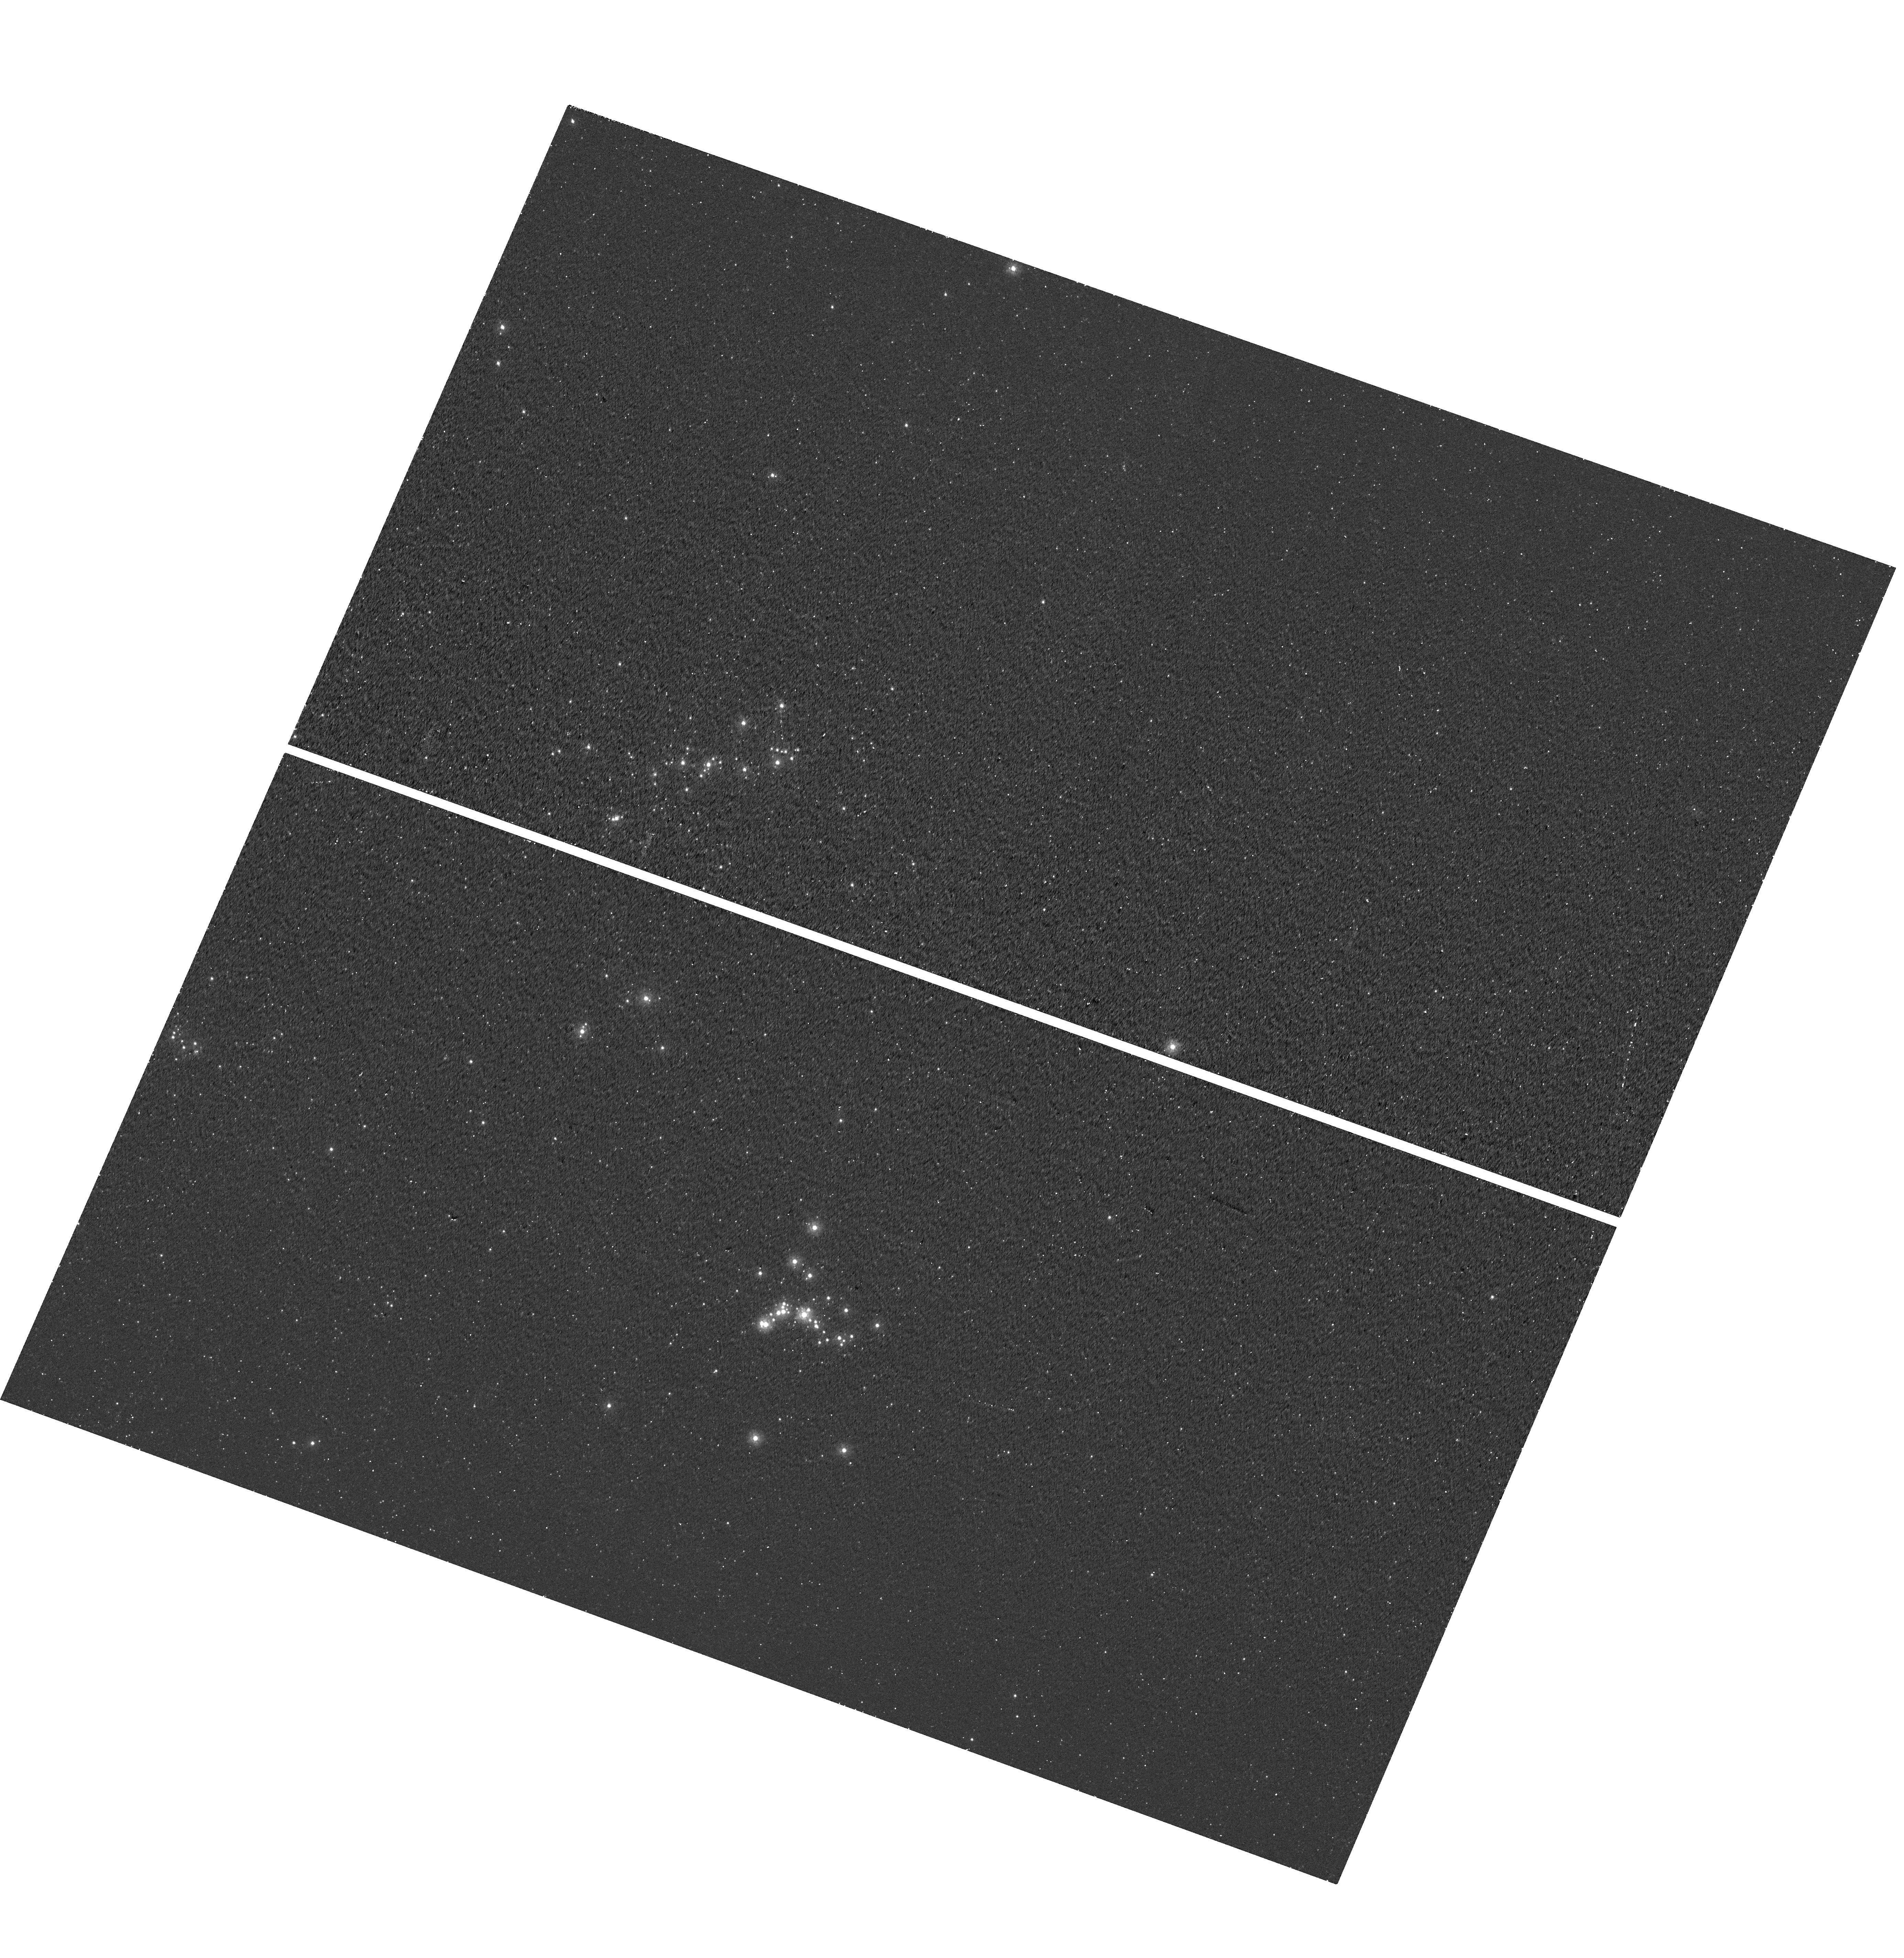
Target: MCA1-B
Instrument: WFC3/UVIS
Filter: F225W
Exposure: 25 min
Observation ID: hst_15855_01_wfc3_uvis_f225w_ie3101

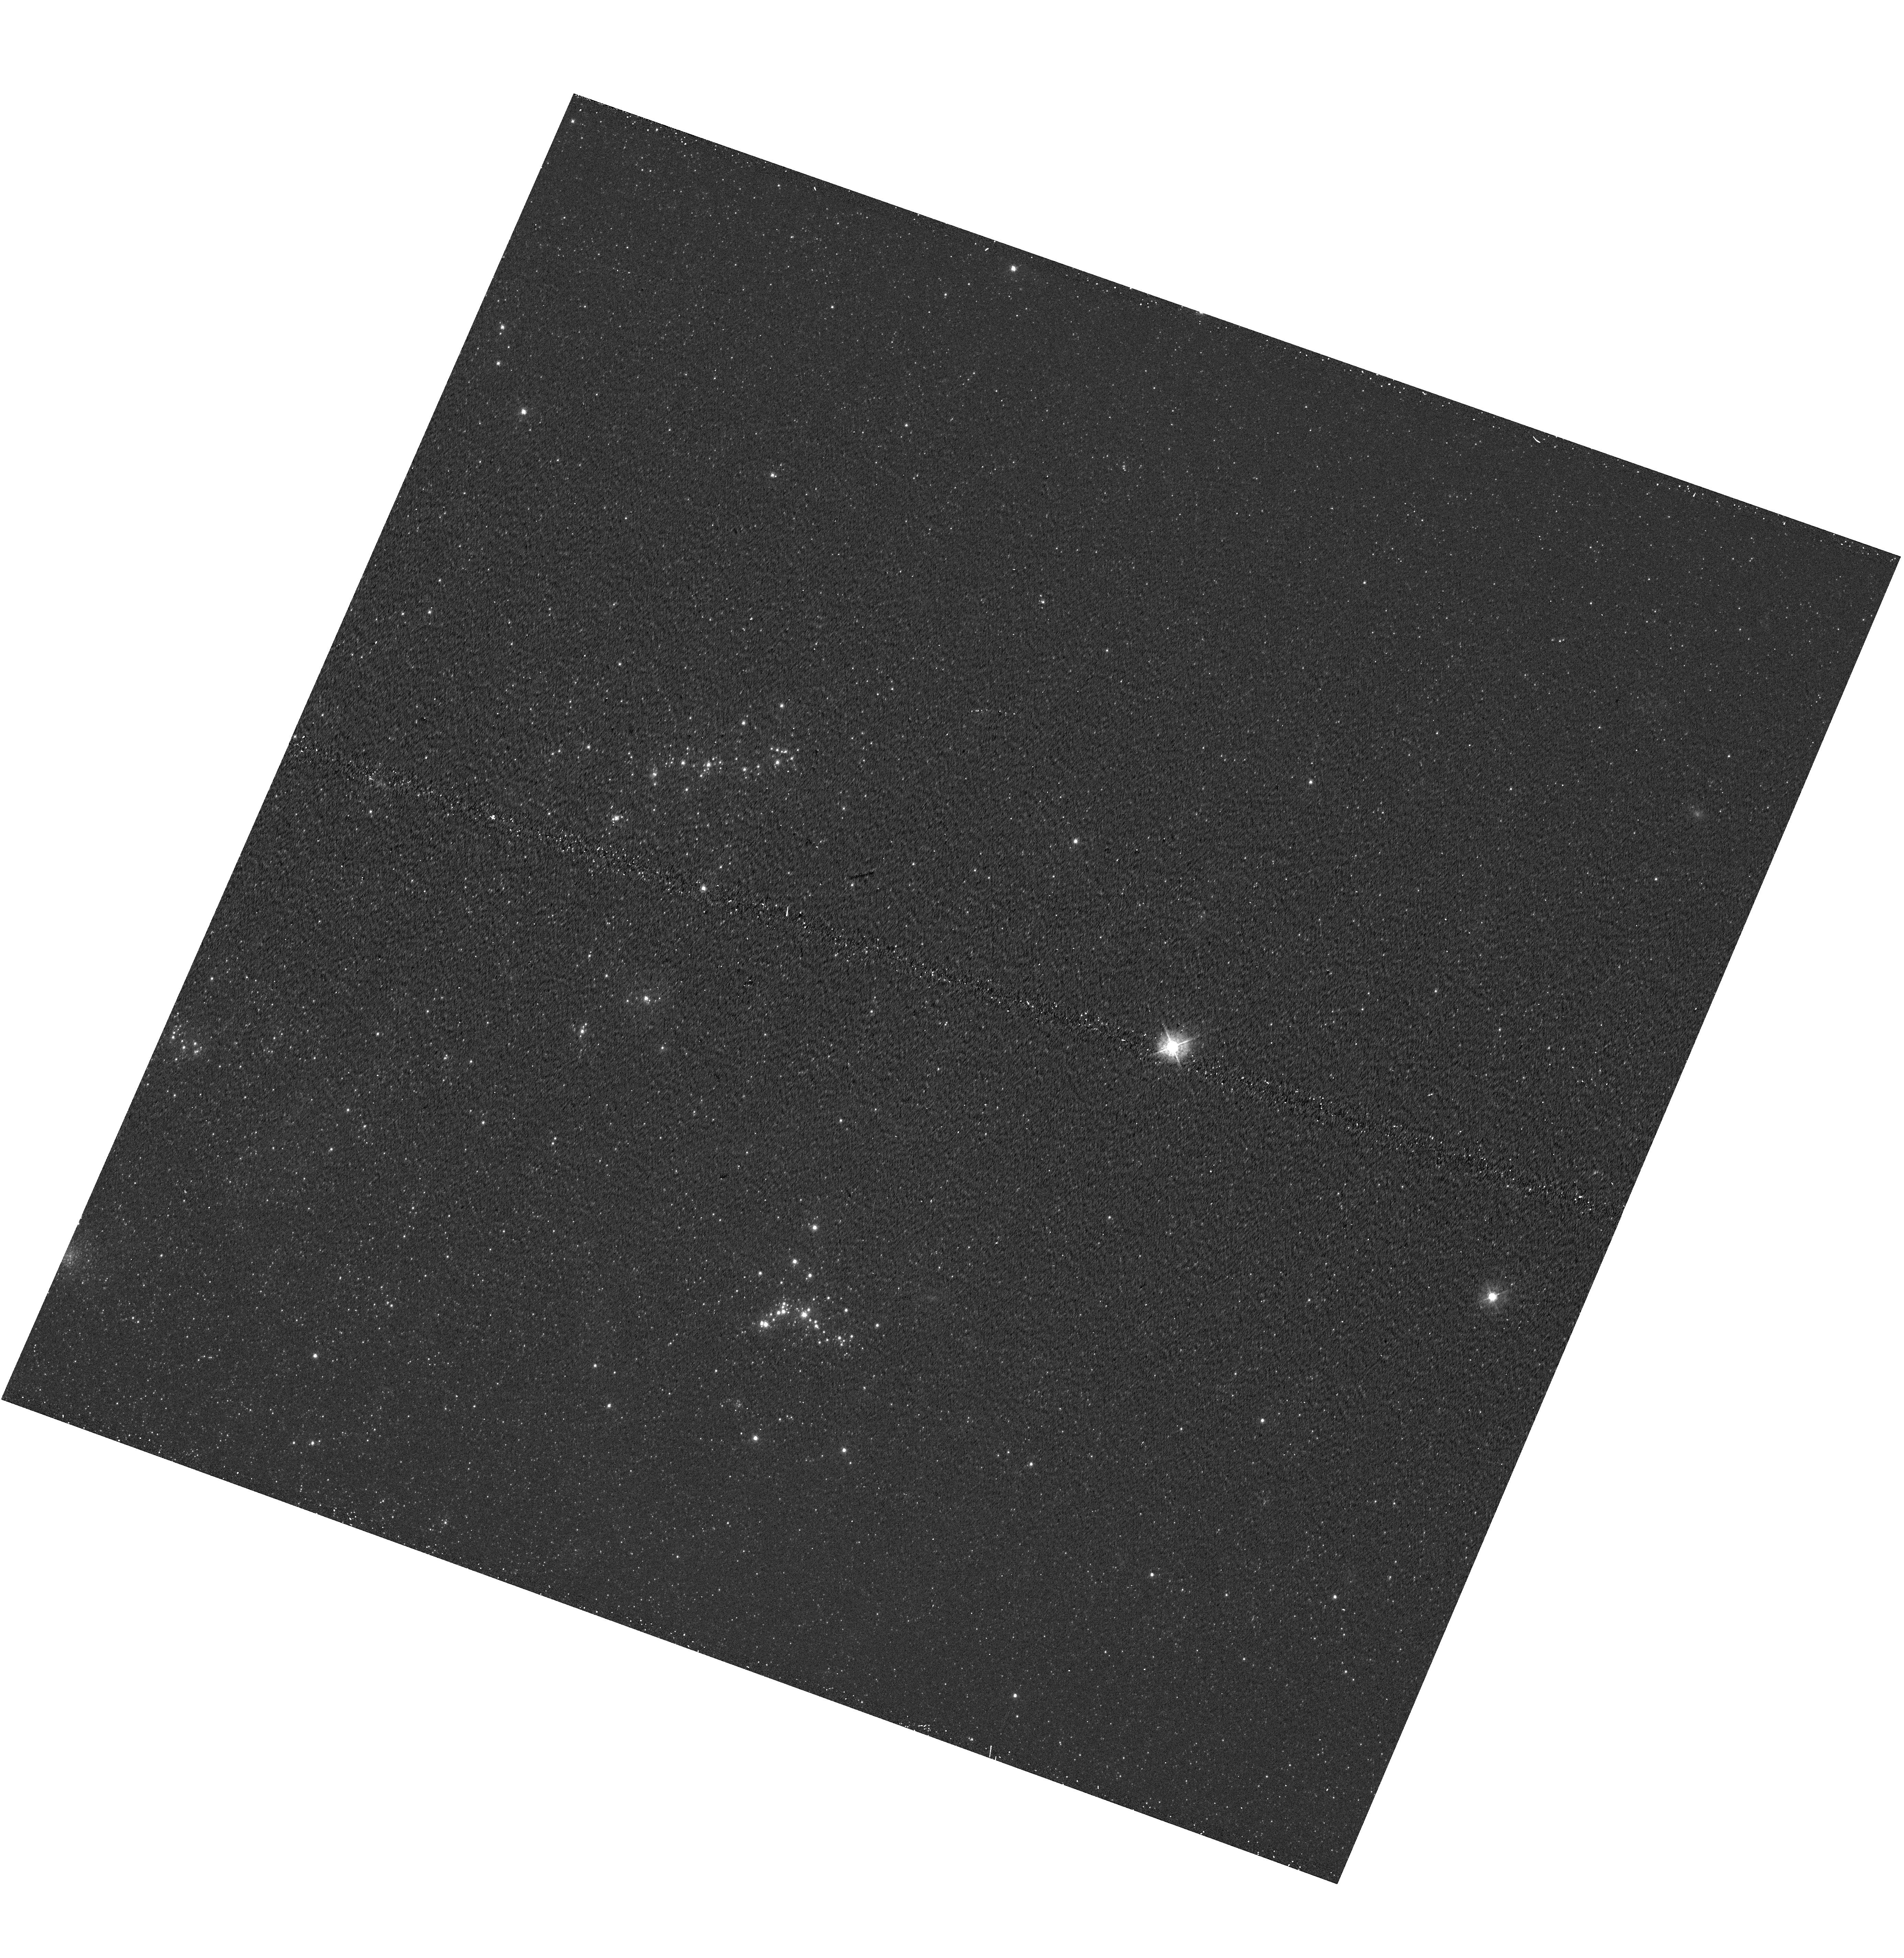
Target: MCA1-B
Instrument: WFC3/UVIS
Filter: F438W
Exposure: 11 min
Observation ID: hst_15855_01_wfc3_uvis_f438w_ie3101

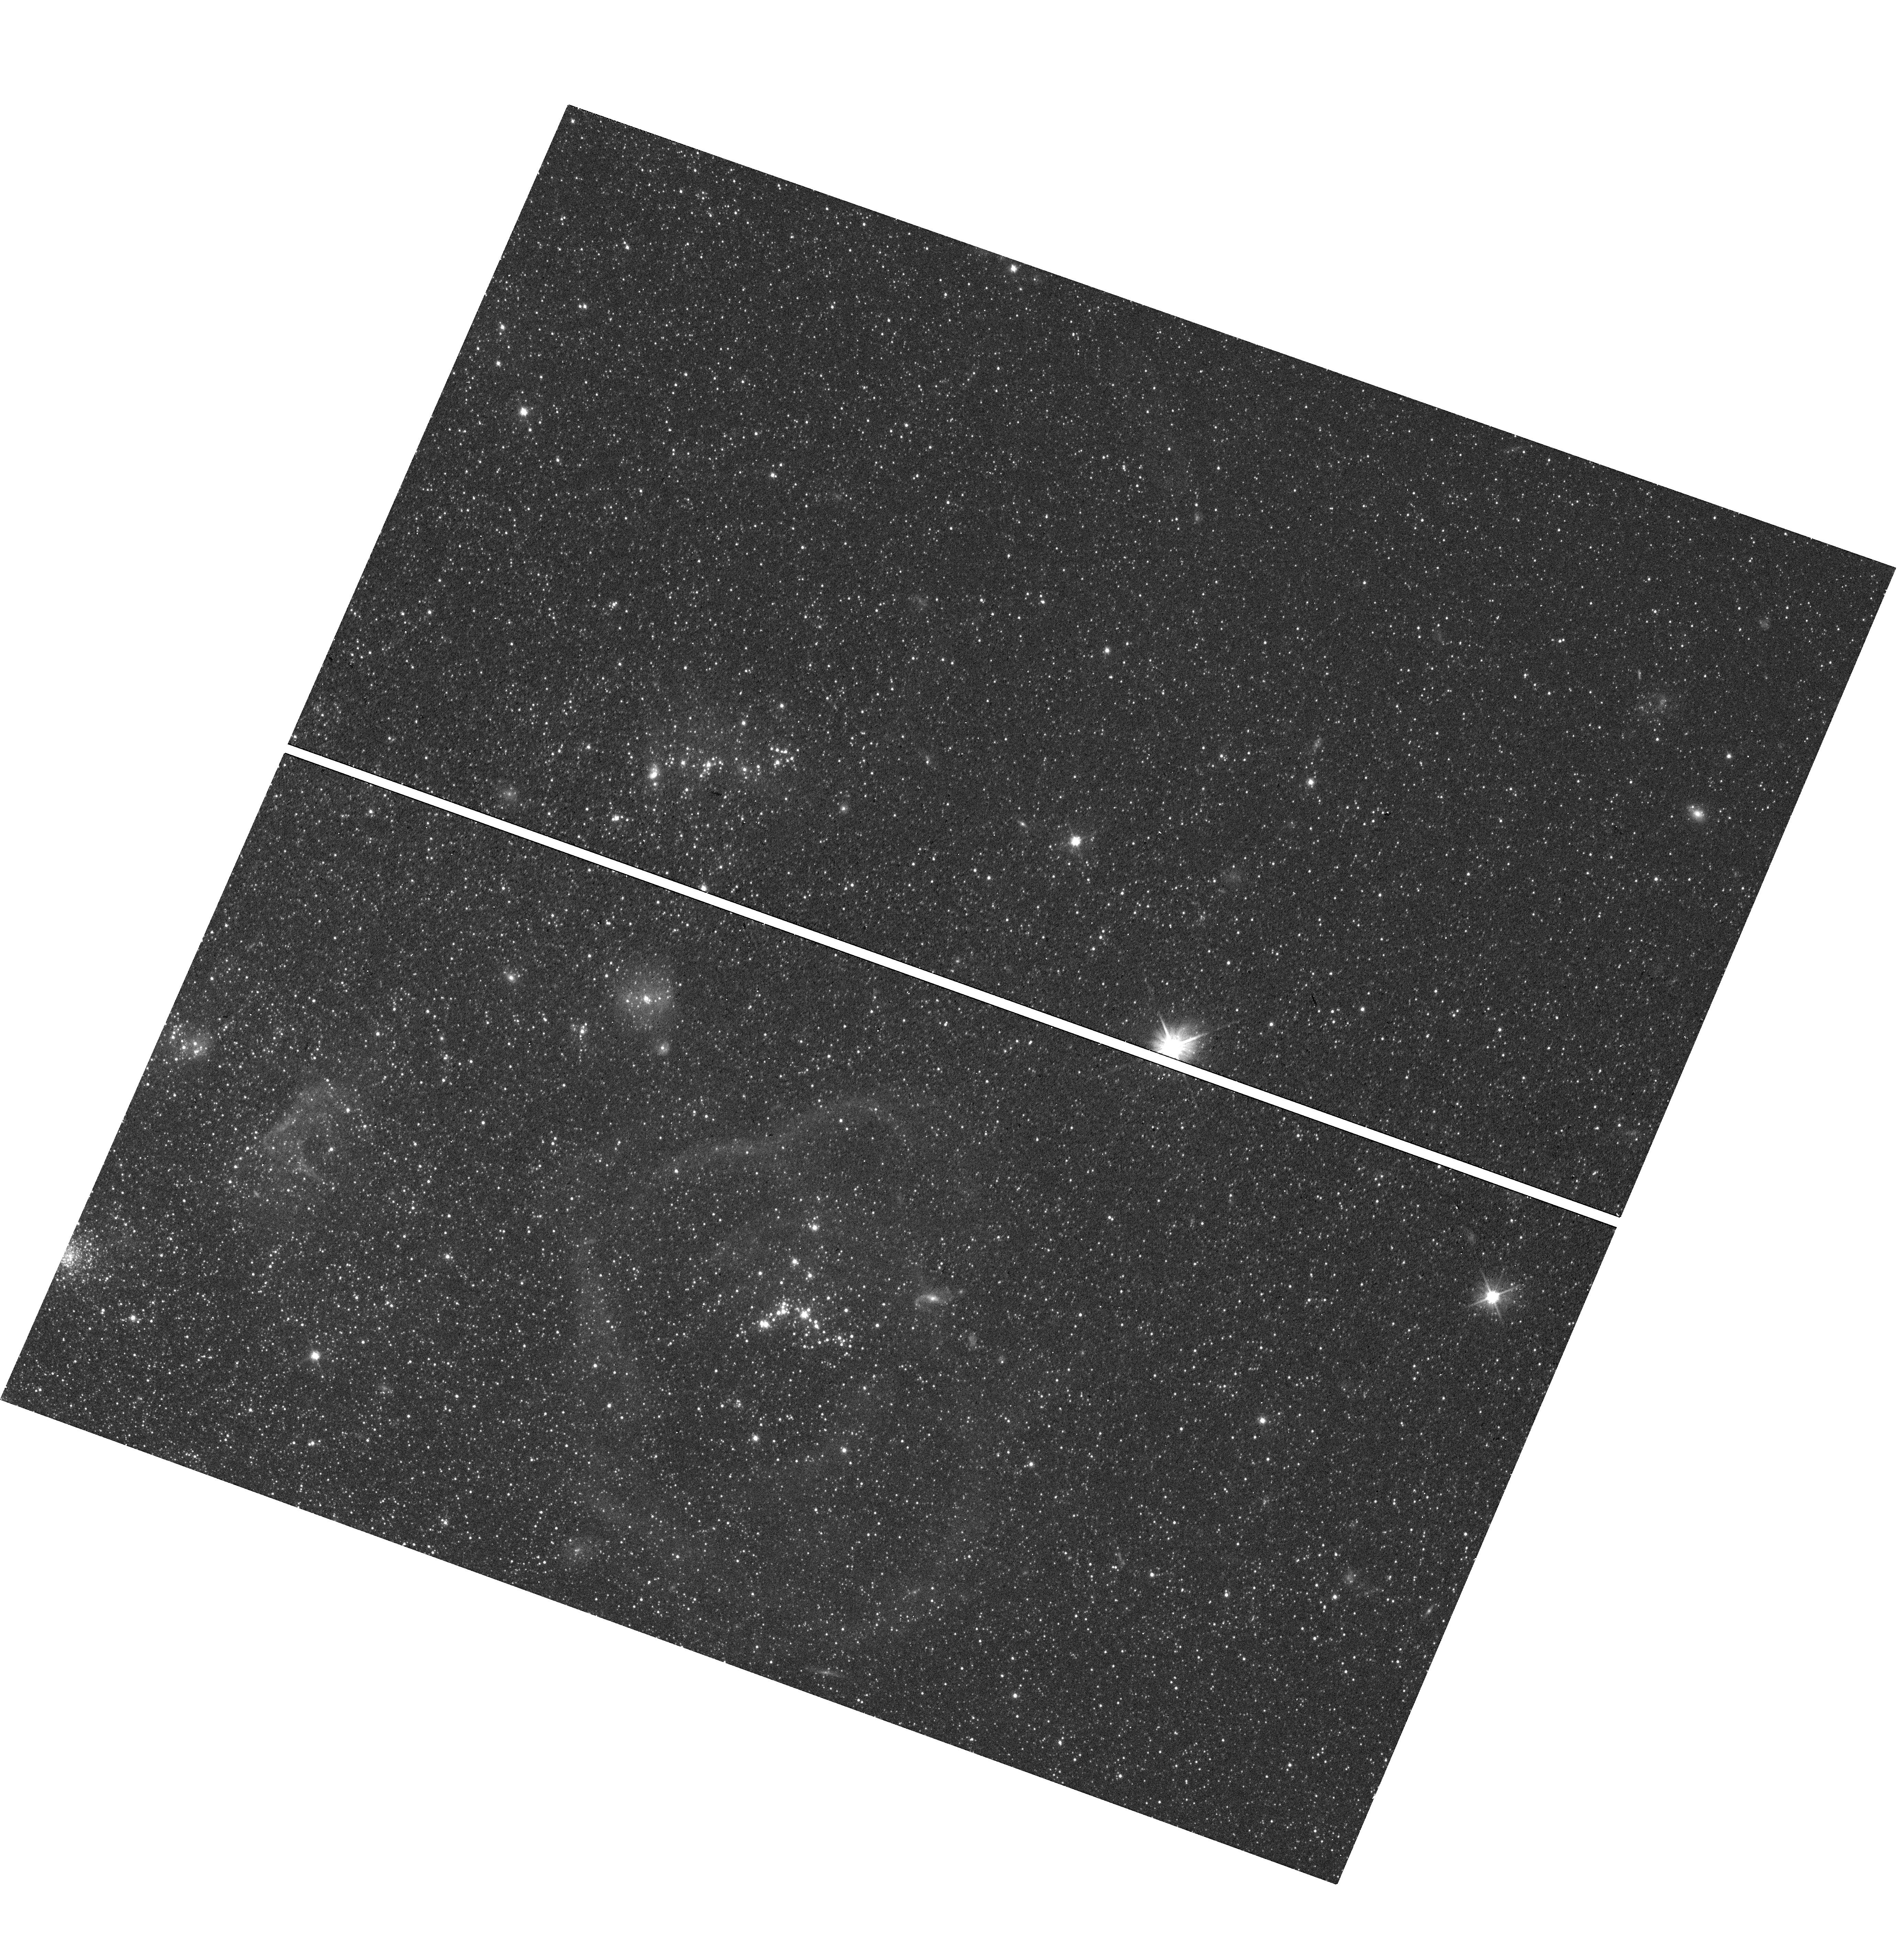
Target: MCA1-B
Instrument: WFC3/UVIS
Filter: F606W
Exposure: 7 min
Observation ID: hst_15855_01_wfc3_uvis_f606w_ie3101

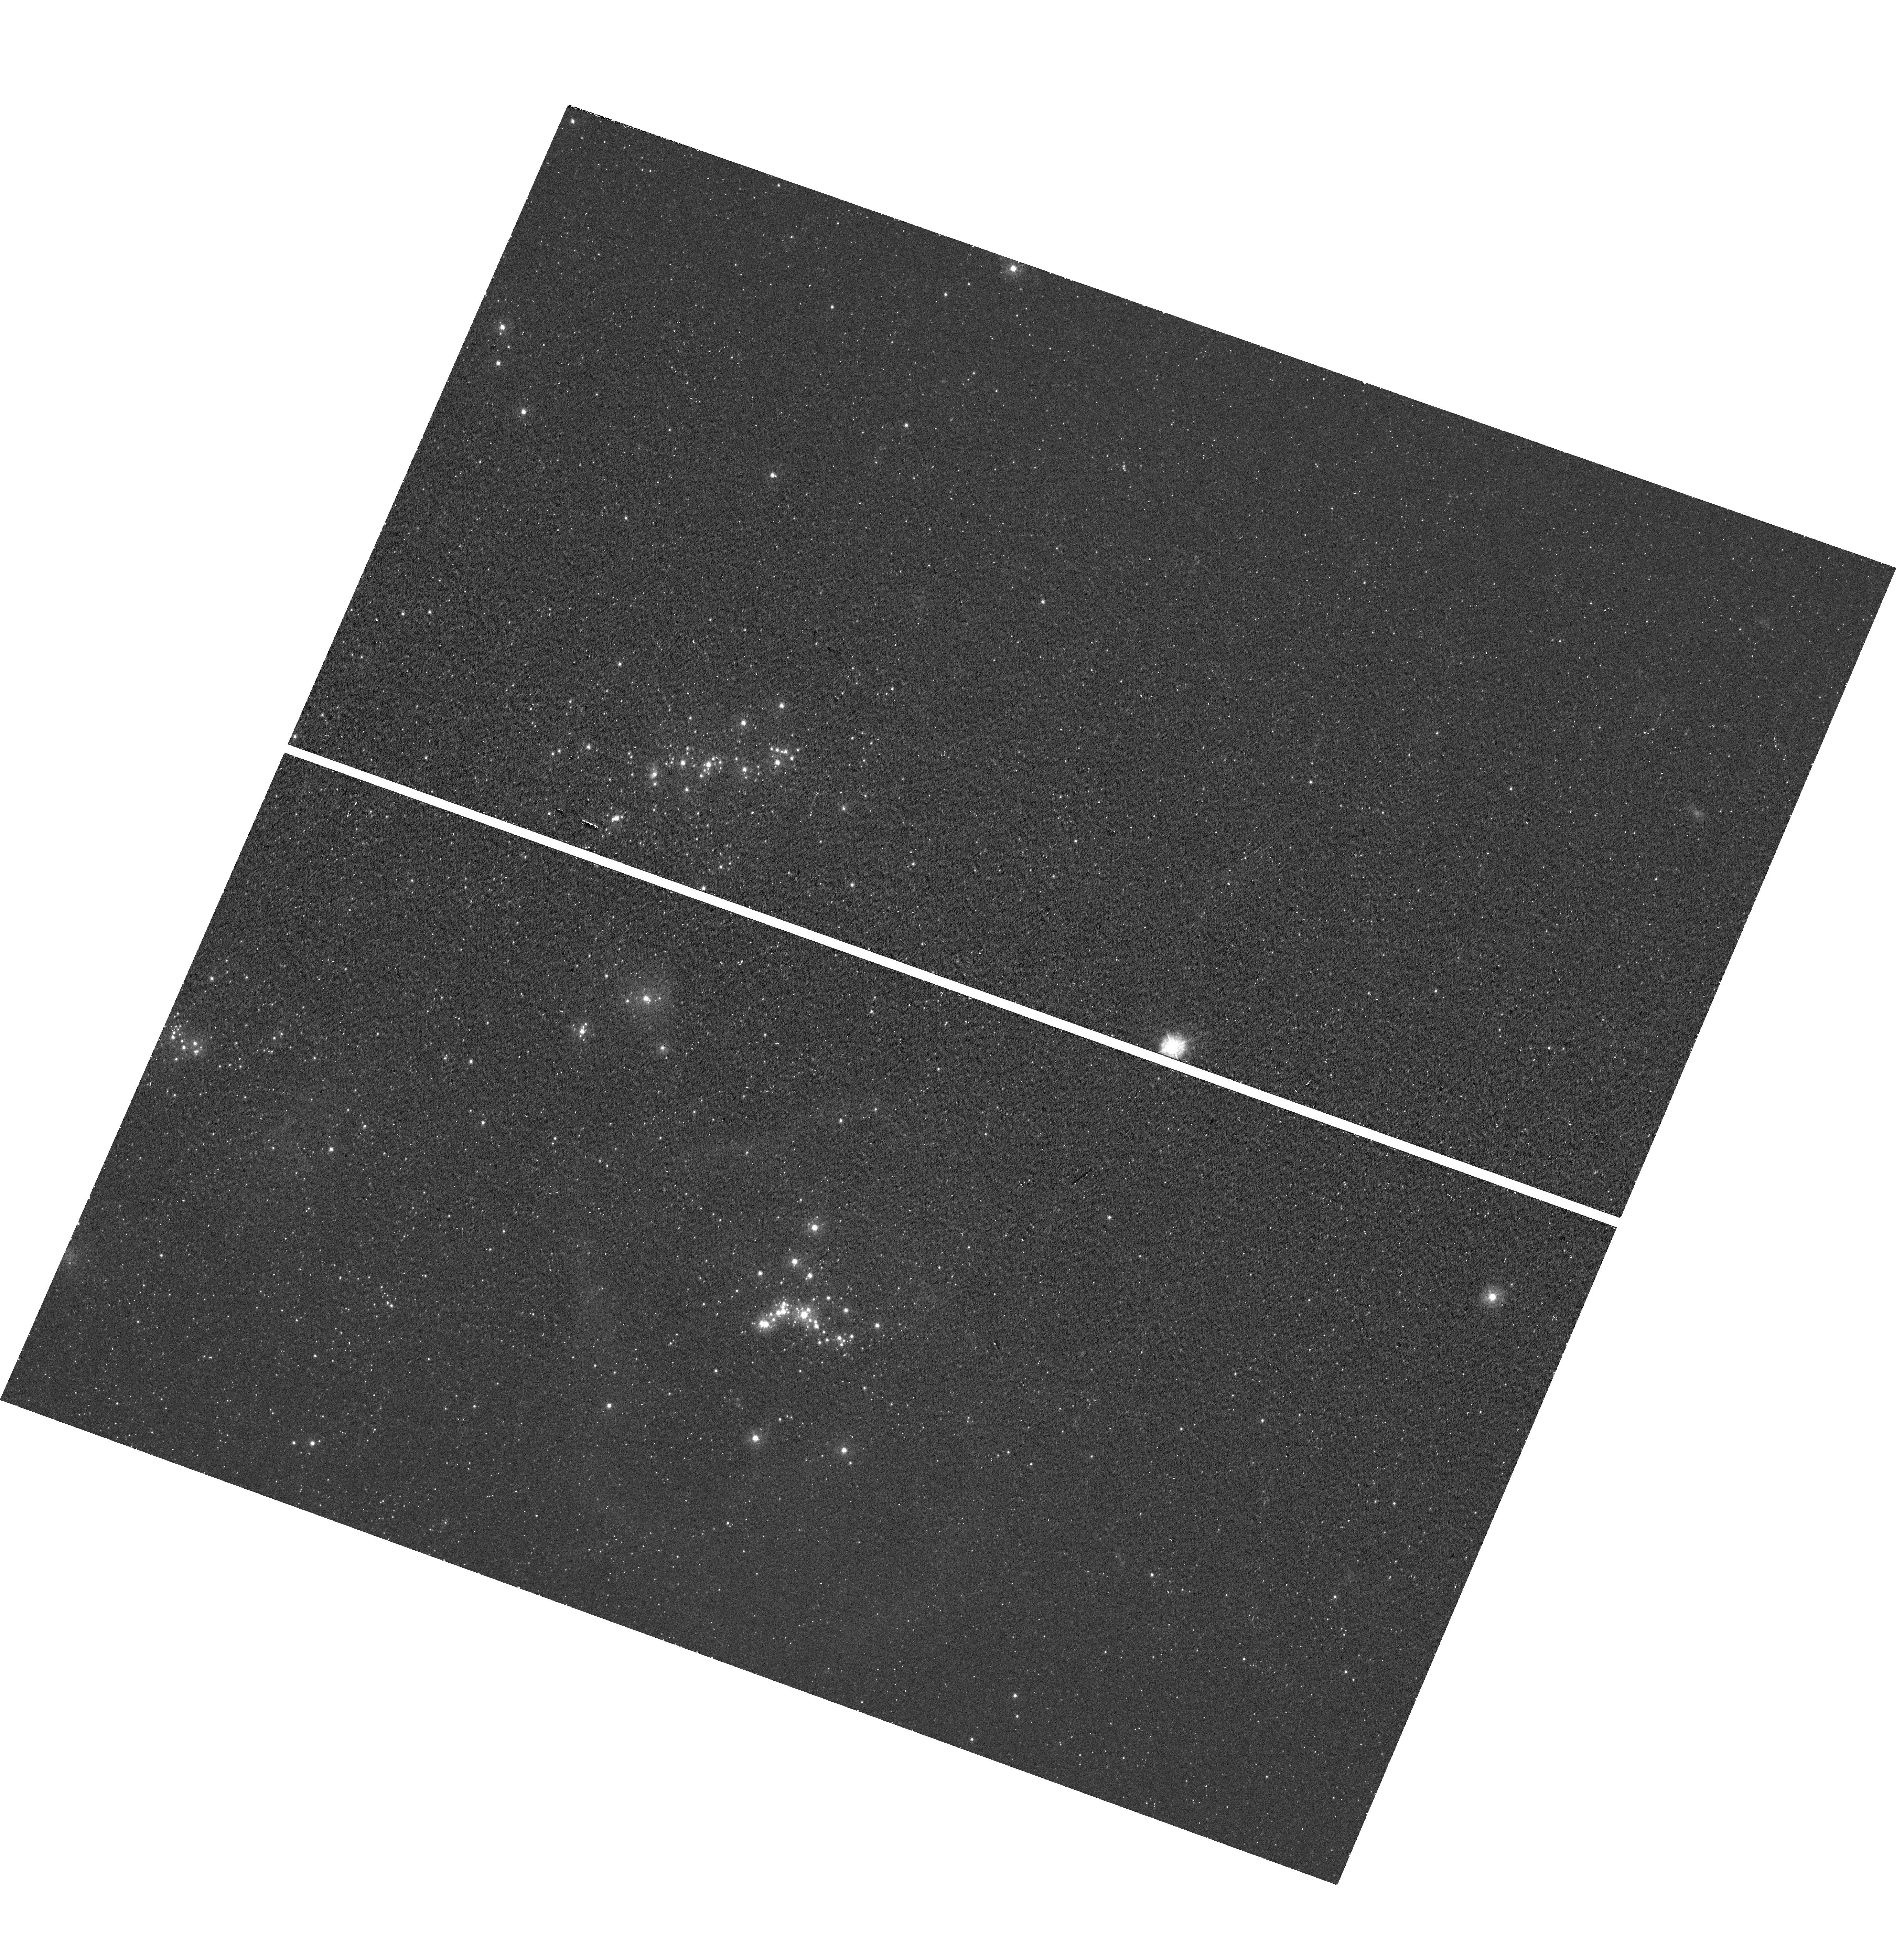
Target: MCA1-B
Instrument: WFC3/UVIS
Filter: F336W
Exposure: 23 min
Observation ID: hst_15855_01_wfc3_uvis_f336w_ie3101

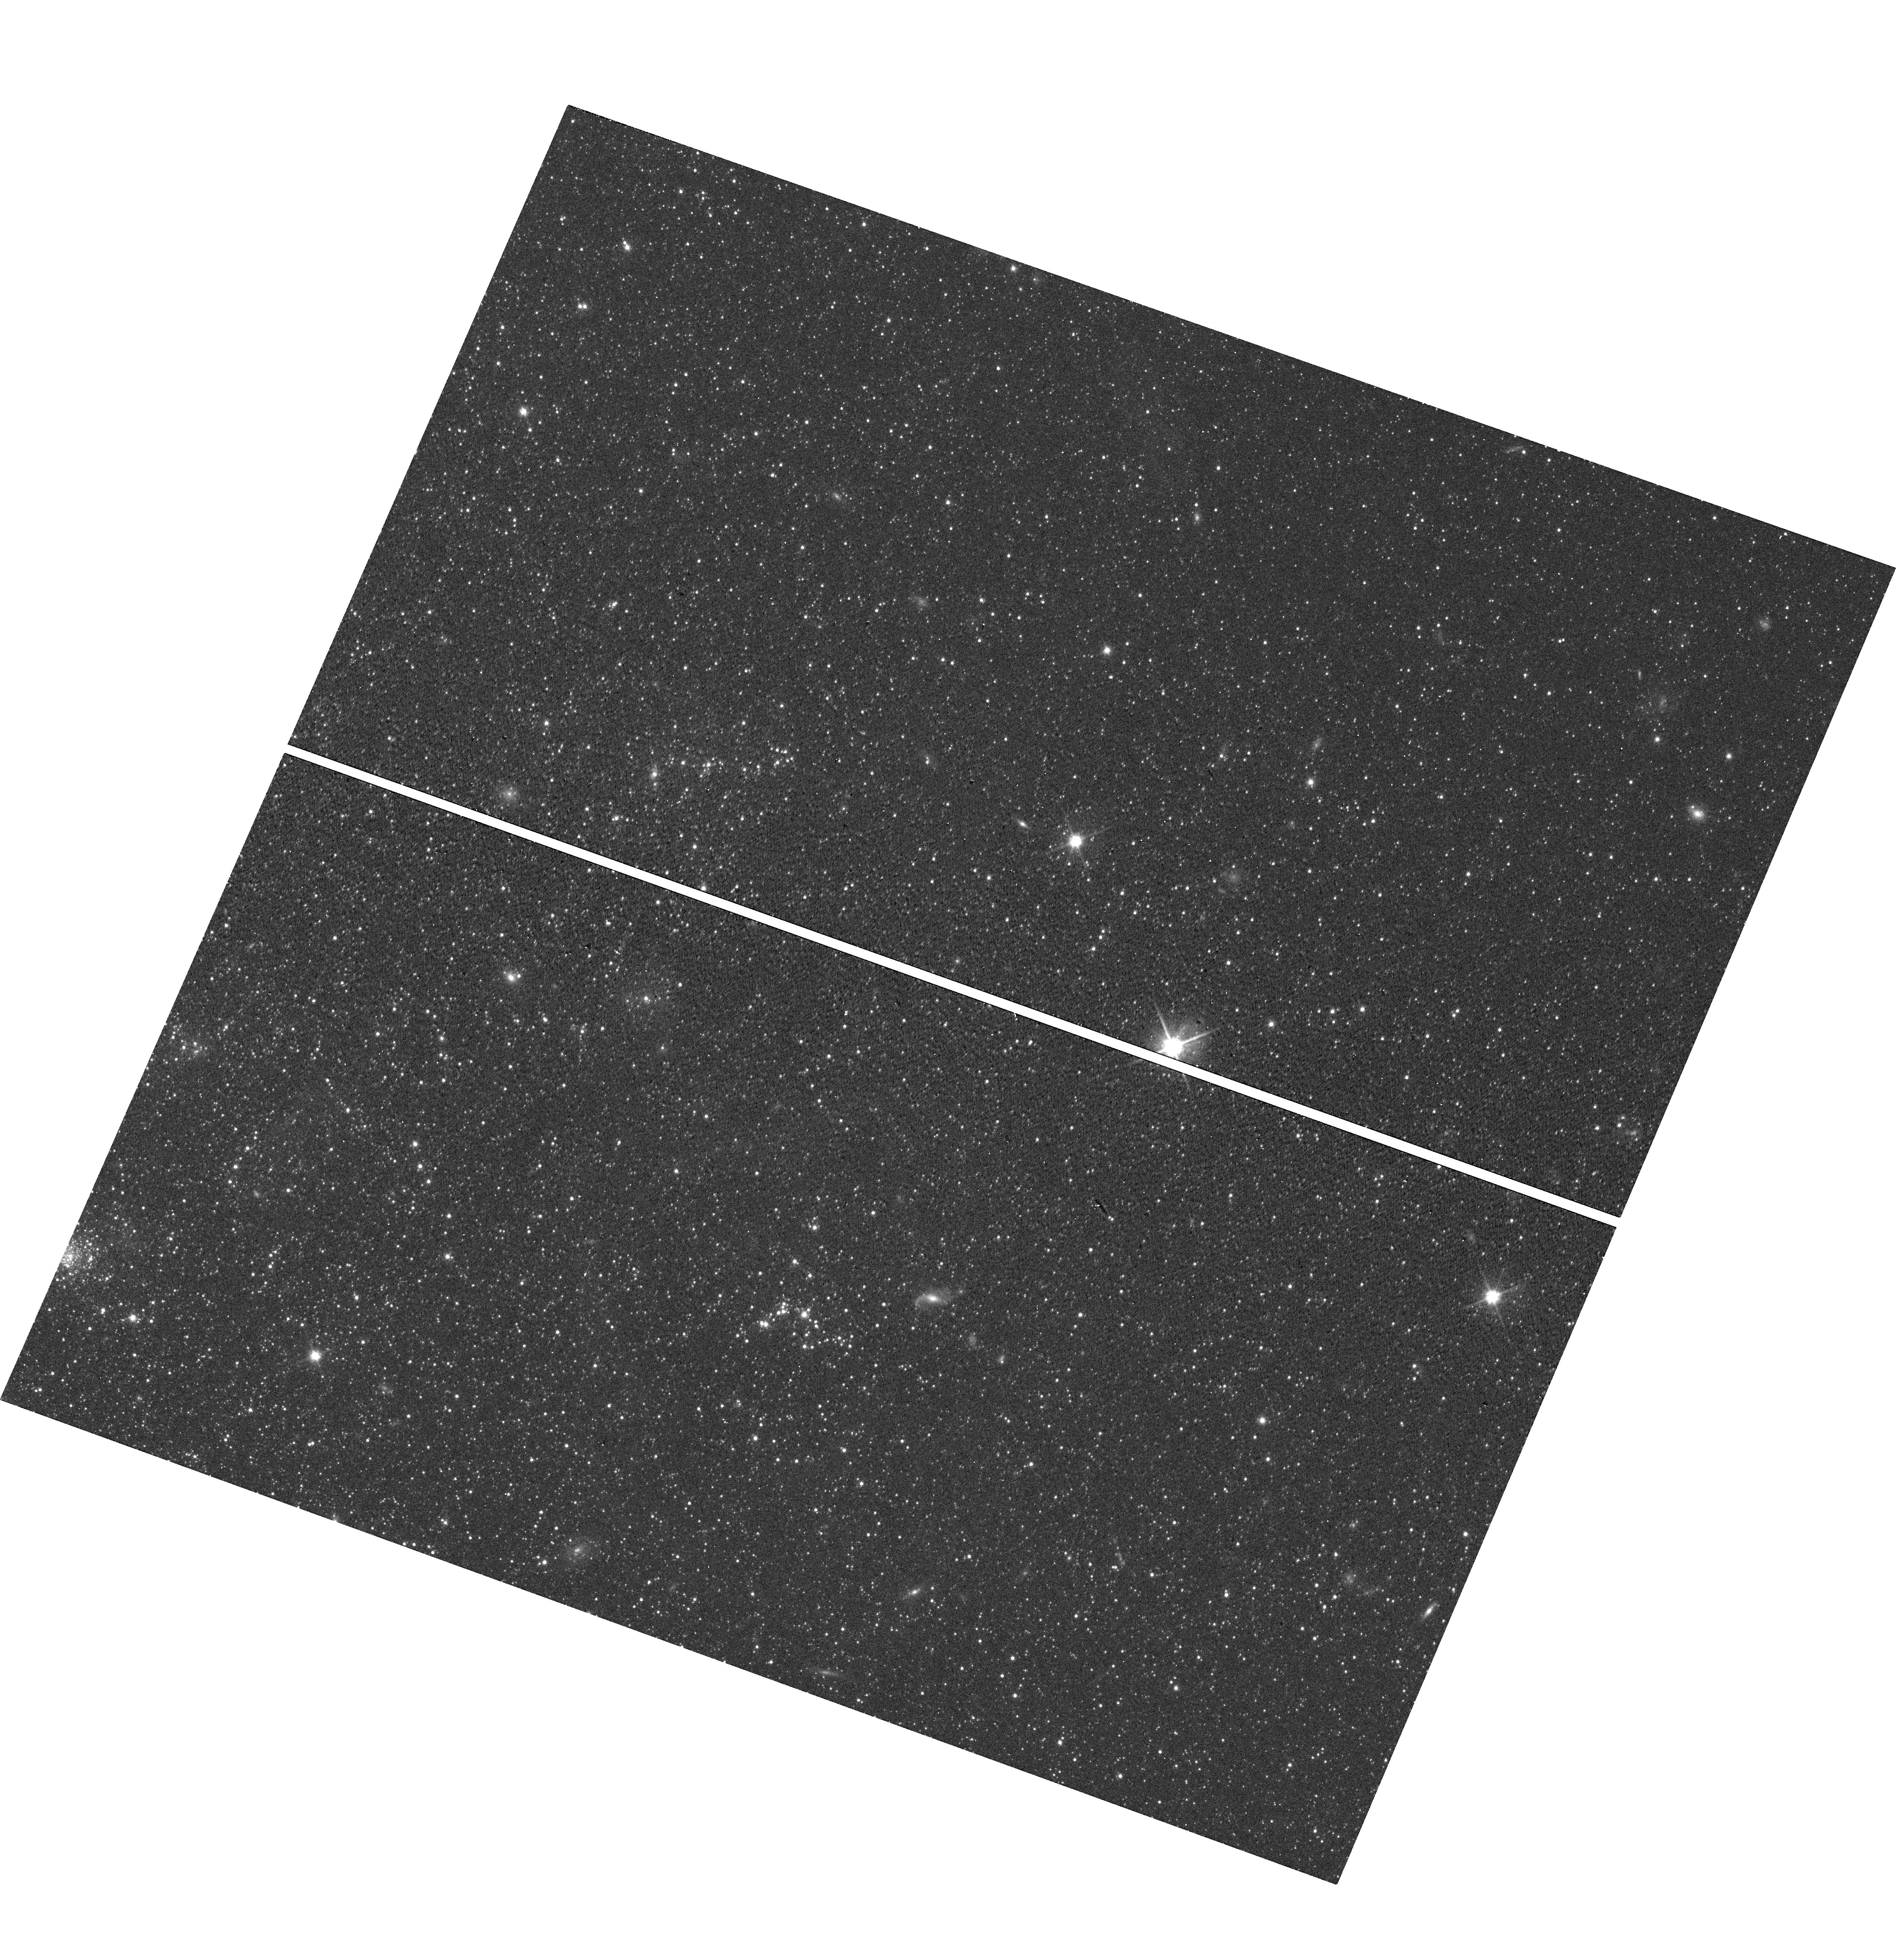
Target: MCA1-B
Instrument: WFC3/UVIS
Filter: F814W
Exposure: 9 min
Observation ID: hst_15855_01_wfc3_uvis_f814w_ie3101

A new low-metallicity LBV in M33: Is it a blue straggler? (PI: Andrews, Jennifer)

Luminous blue variables (LBVs) are evolved massive stars that undergo dramatic mass loss and irregular variability. Whether LBVs originate from a single massive progenitor or through binary interaction is still debated. They statistically prefer isolated locations in star forming galaxies, far away from O-type stars, which indicates a likely binary origin. Located in a young stellar cluster, the newly discovered LBV outburst MCA1-B in M33 affords us the rare opportunity to independently age-date an LBV based on the ages of the other cluster members. By determining the cluster turn off mass we can ascertain if the LBV is overluminous compared to the rest of the cluster, and therefore determine decisively if it has been rejuvenated through binary evolution. If it does appear to be younger than the surrounding population, we can determine quantitatively how much mass it has gained or what the likely masses of the merger components were. Only now while the LBV is in a fainter, quiescent phase and only with the UV sensitivity and spatial resolution of WFC3 can we get the UV-to-optical imaging needed to create accurate color-magnitude diagrams of the LBV's host cluster in order to age-date MCA1-B. The LBV eruption of MCA-1B was also unusually hot at peak, which may be linked to its low-metallicity environment in the outskirts of M33; this may provide critical clues about the physical LBV instability.